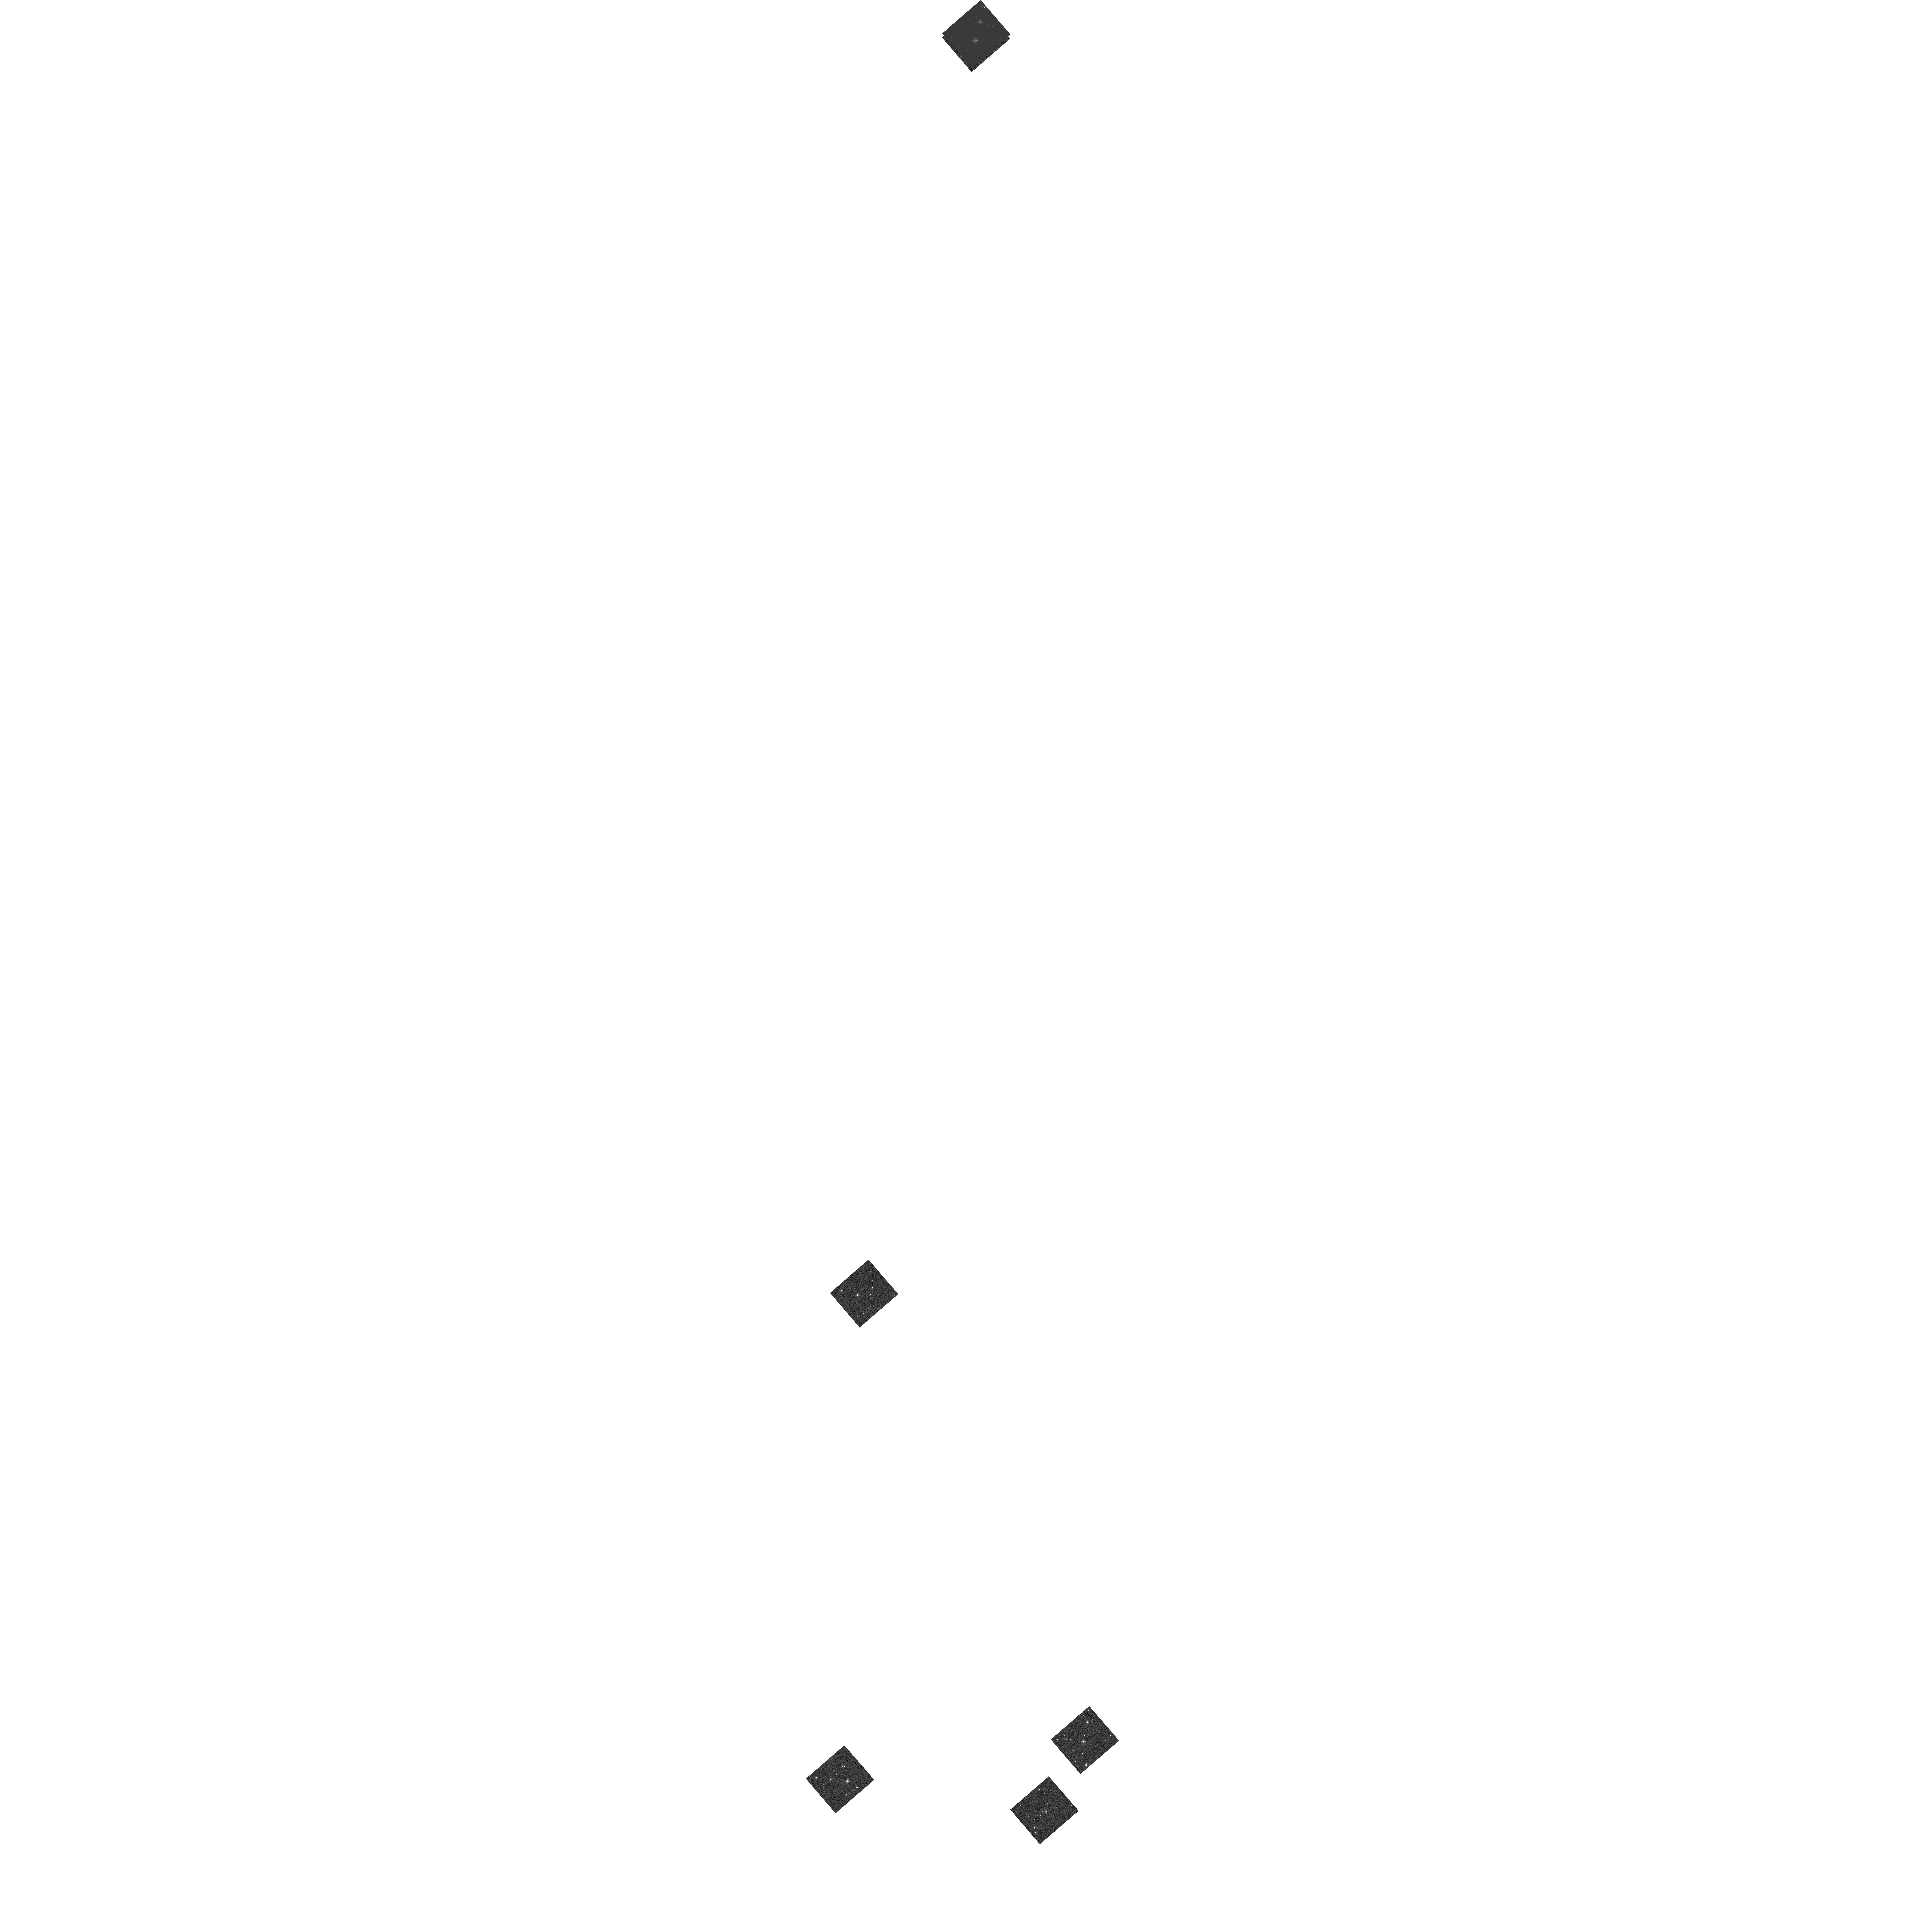
Target: CEP-S13-C1-0541. Instrument: WFC3/IR. Filter: F160W. Exposure: 2 min. Observation ID: hst_17097_tu_wfc3_ir_f160w_iev9tu

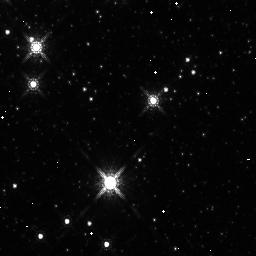
Target: CEP-S1-C1-2389. Instrument: WFC3/IR. Filter: F160W. Exposure: 5 min. Observation ID: iev901m3q

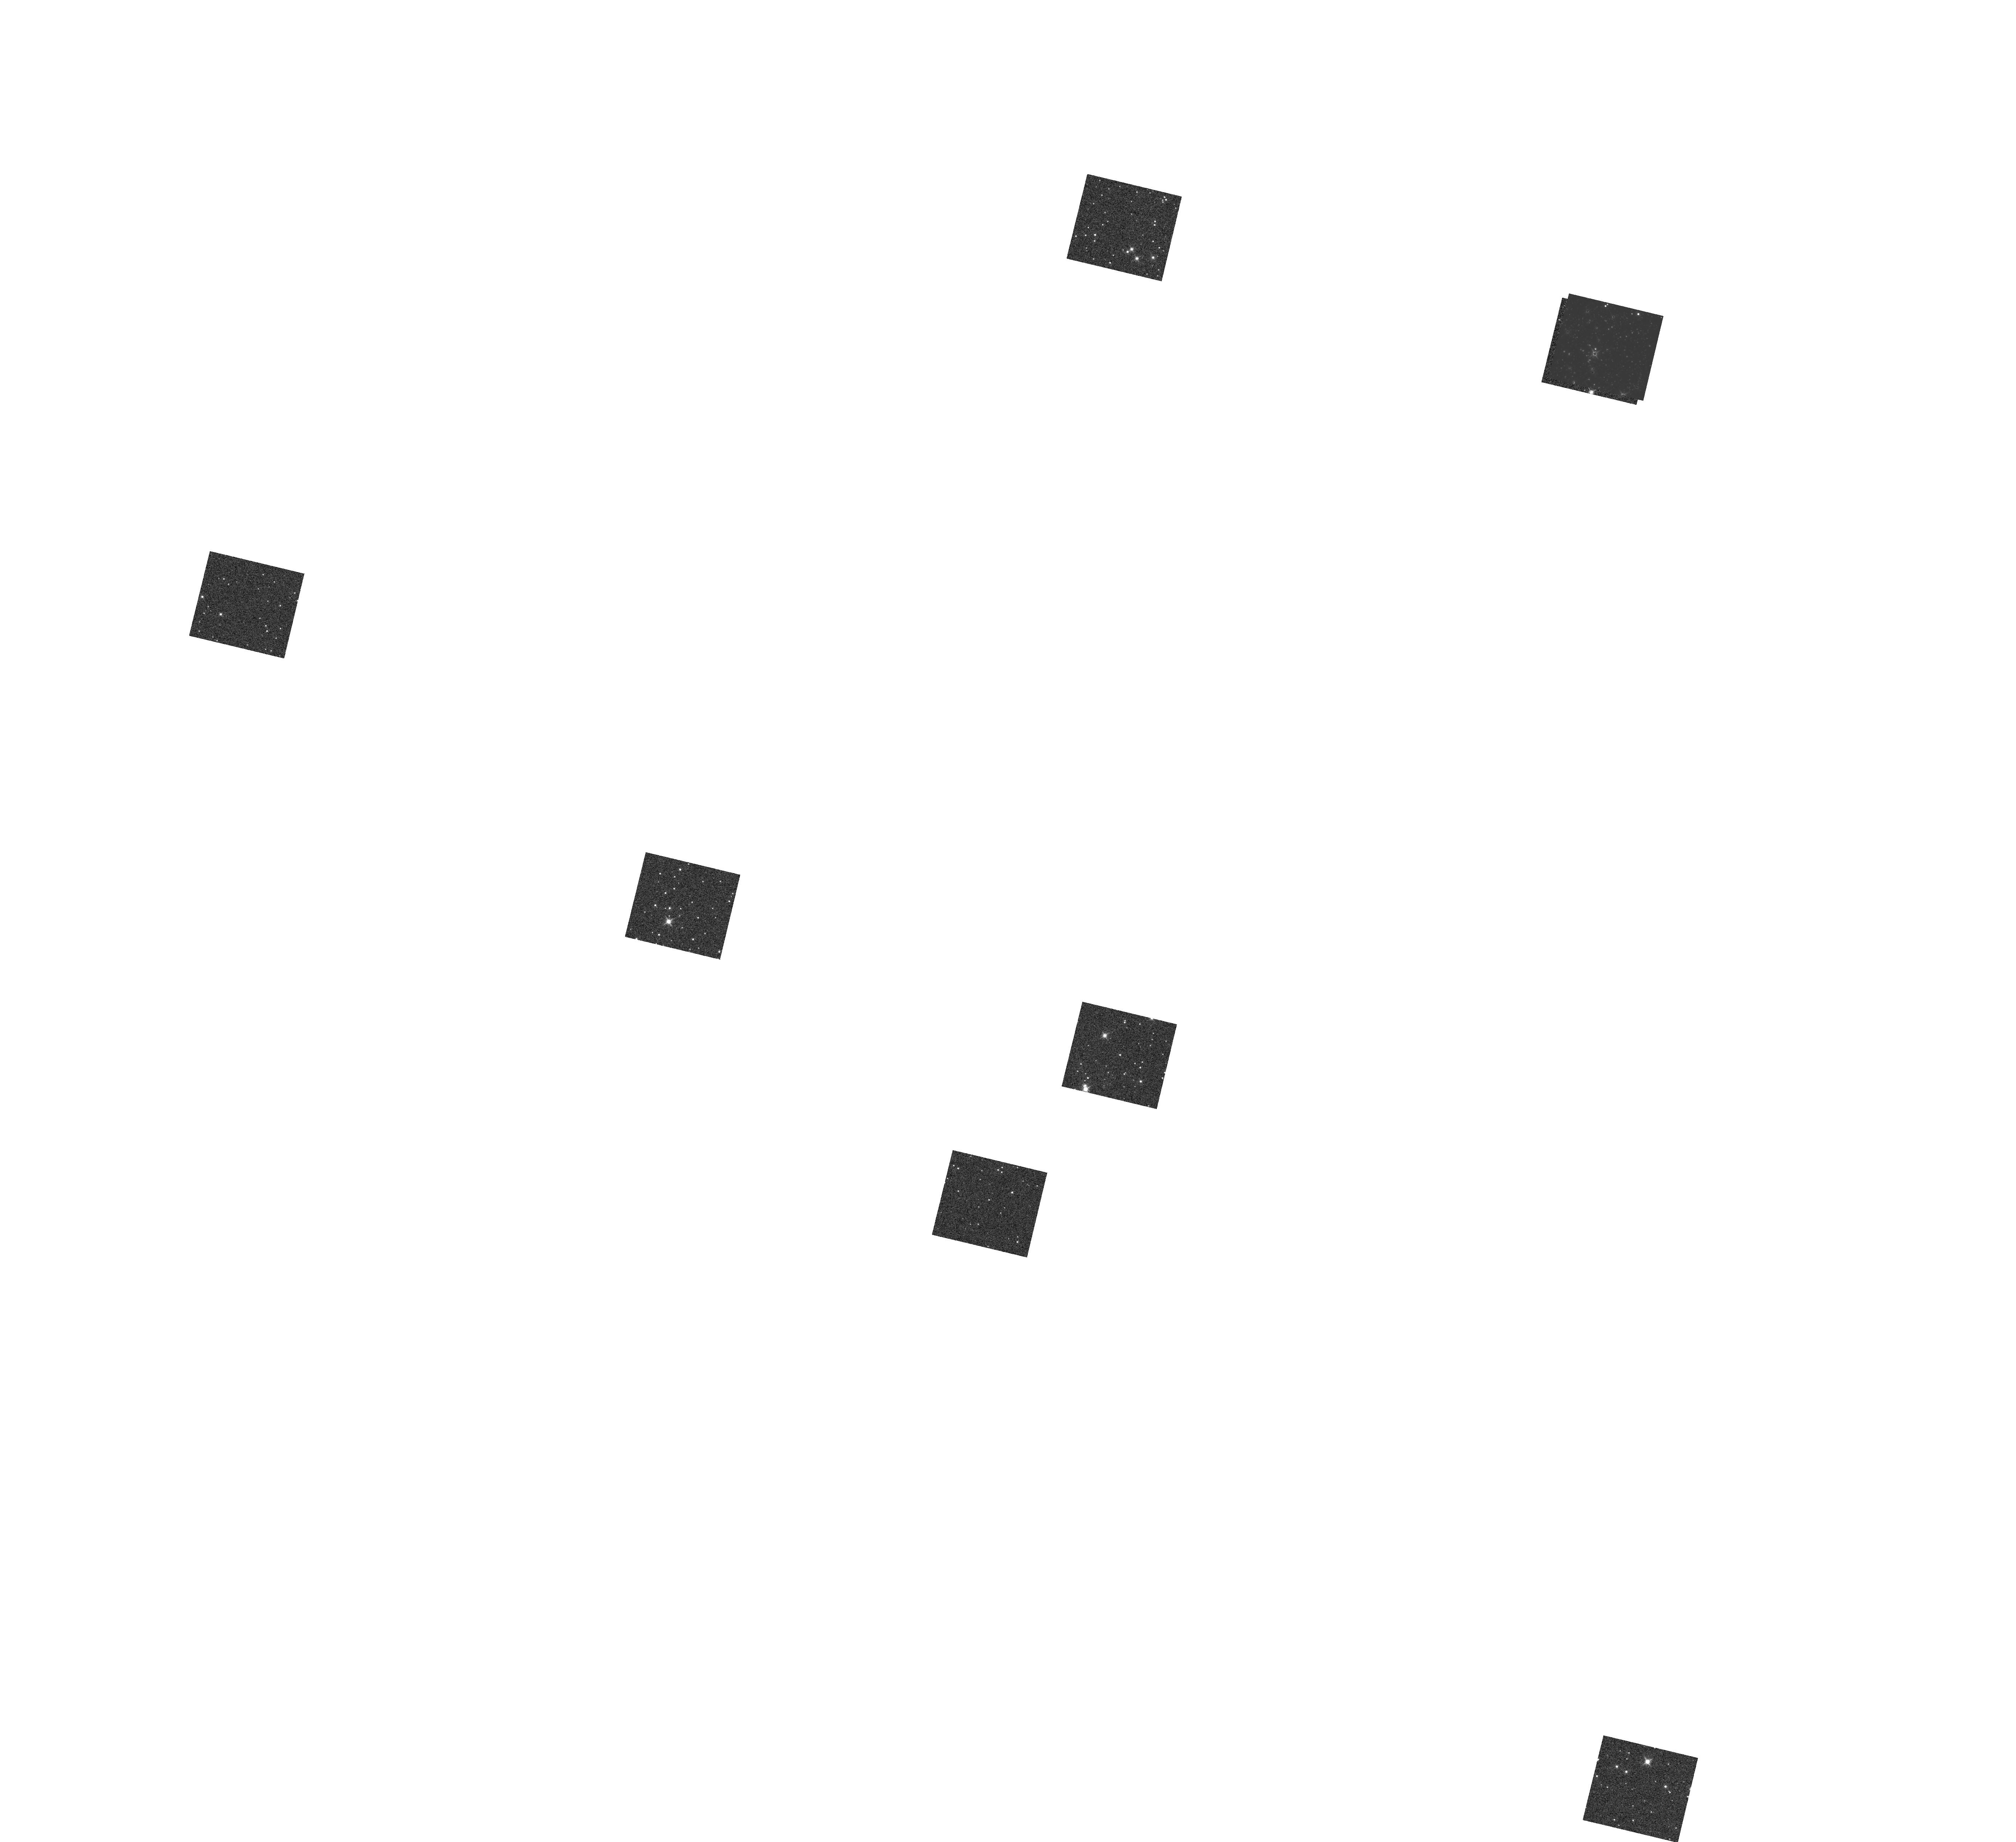
Target: CEP-S8-C1-1261. Instrument: WFC3/IR. Filter: F160W. Exposure: 6 min. Observation ID: hst_17097_08_wfc3_ir_f160w_iev908

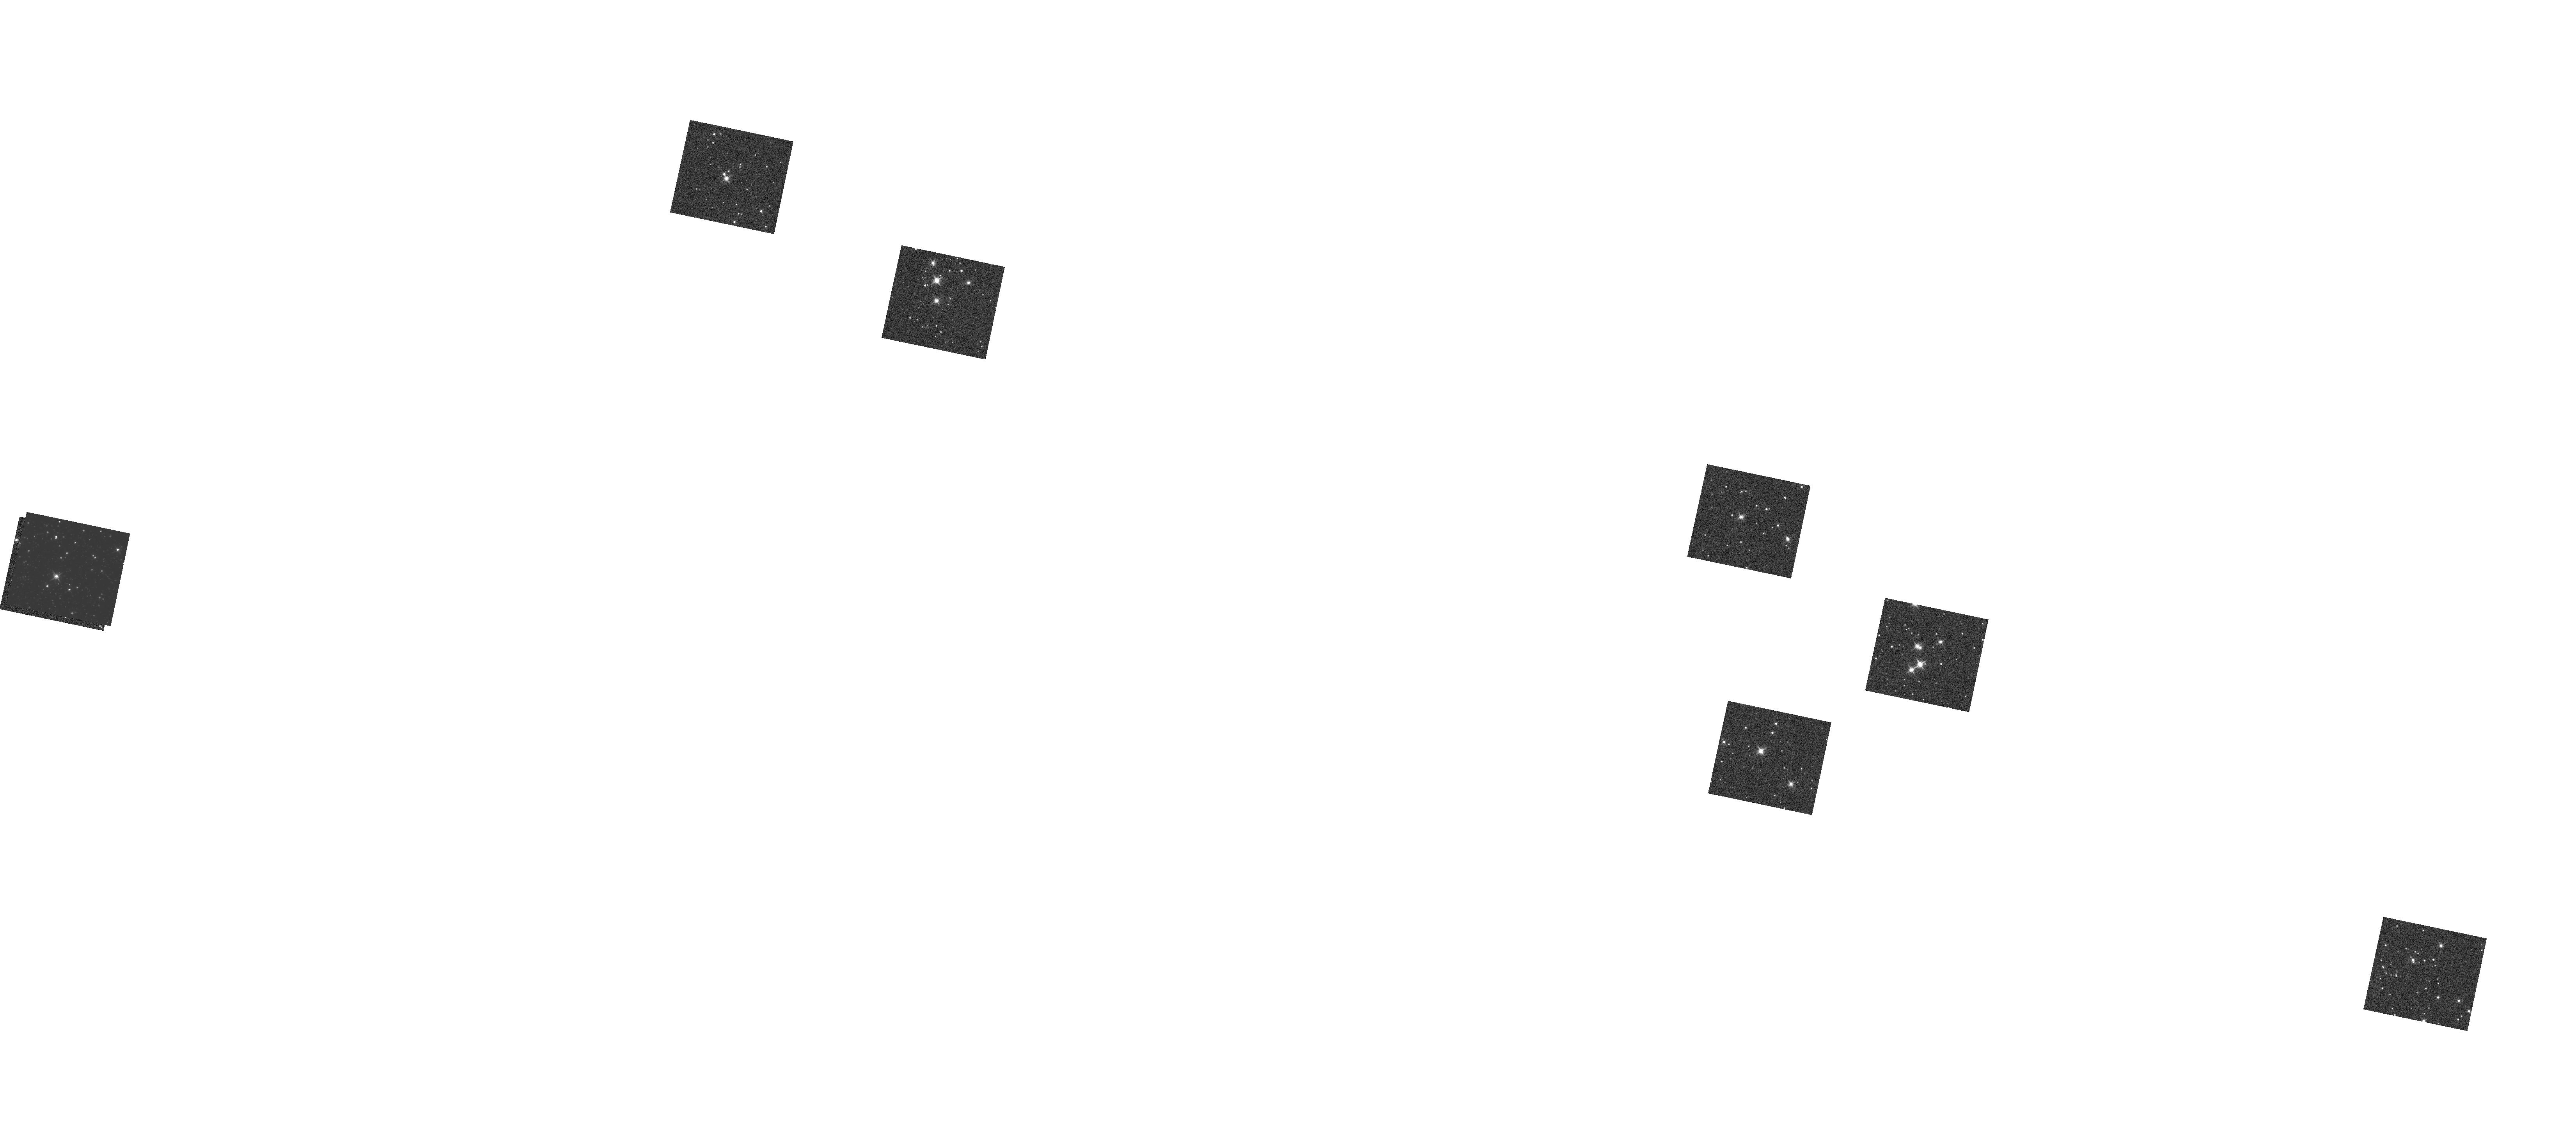
Target: CEP-S15-C1-1806. Instrument: WFC3/IR. Filter: F160W. Exposure: 6 min. Observation ID: hst_17097_15_wfc3_ir_f160w_iev915

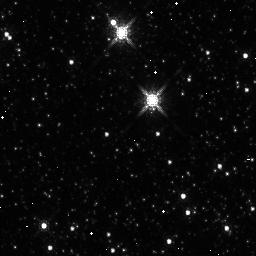
Target: CEP-S7-C1-2607. Instrument: WFC3/IR. Filter: F160W. Exposure: 5 min. Observation ID: iev907pjq

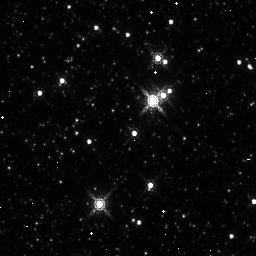
Target: CEP-S9-C1-2202. Instrument: WFC3/IR. Filter: F160W. Exposure: 5 min. Observation ID: iev909o5q

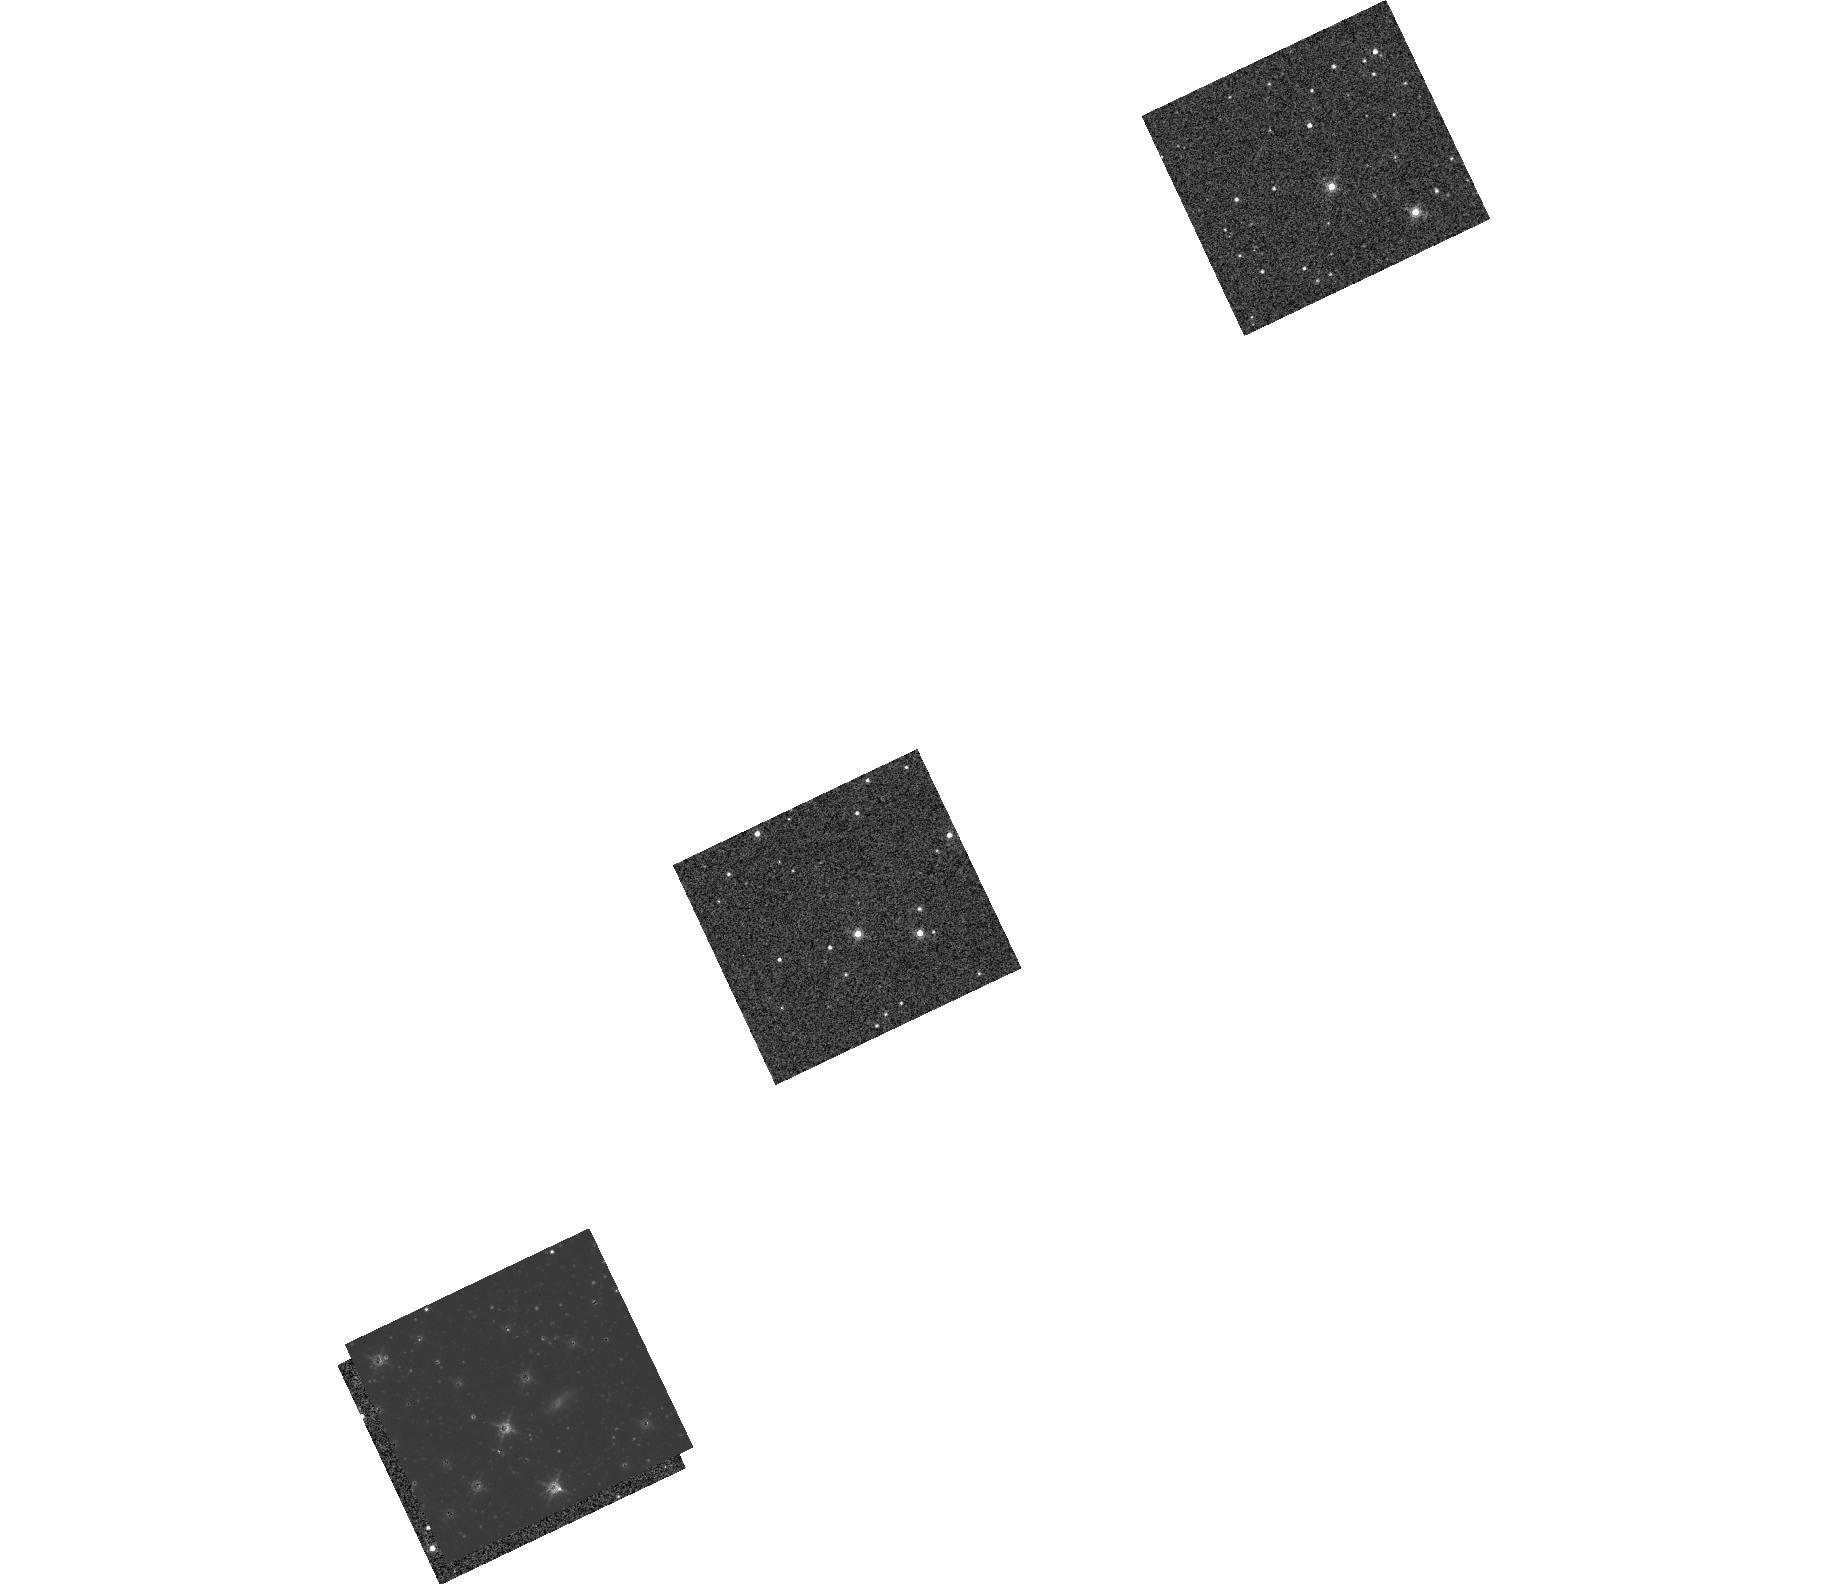
Target: CEP-S14-C5-0705. Instrument: WFC3/IR. Filter: F160W. Exposure: 2 min. Observation ID: hst_17097_u1_wfc3_ir_f160w_iev9u1

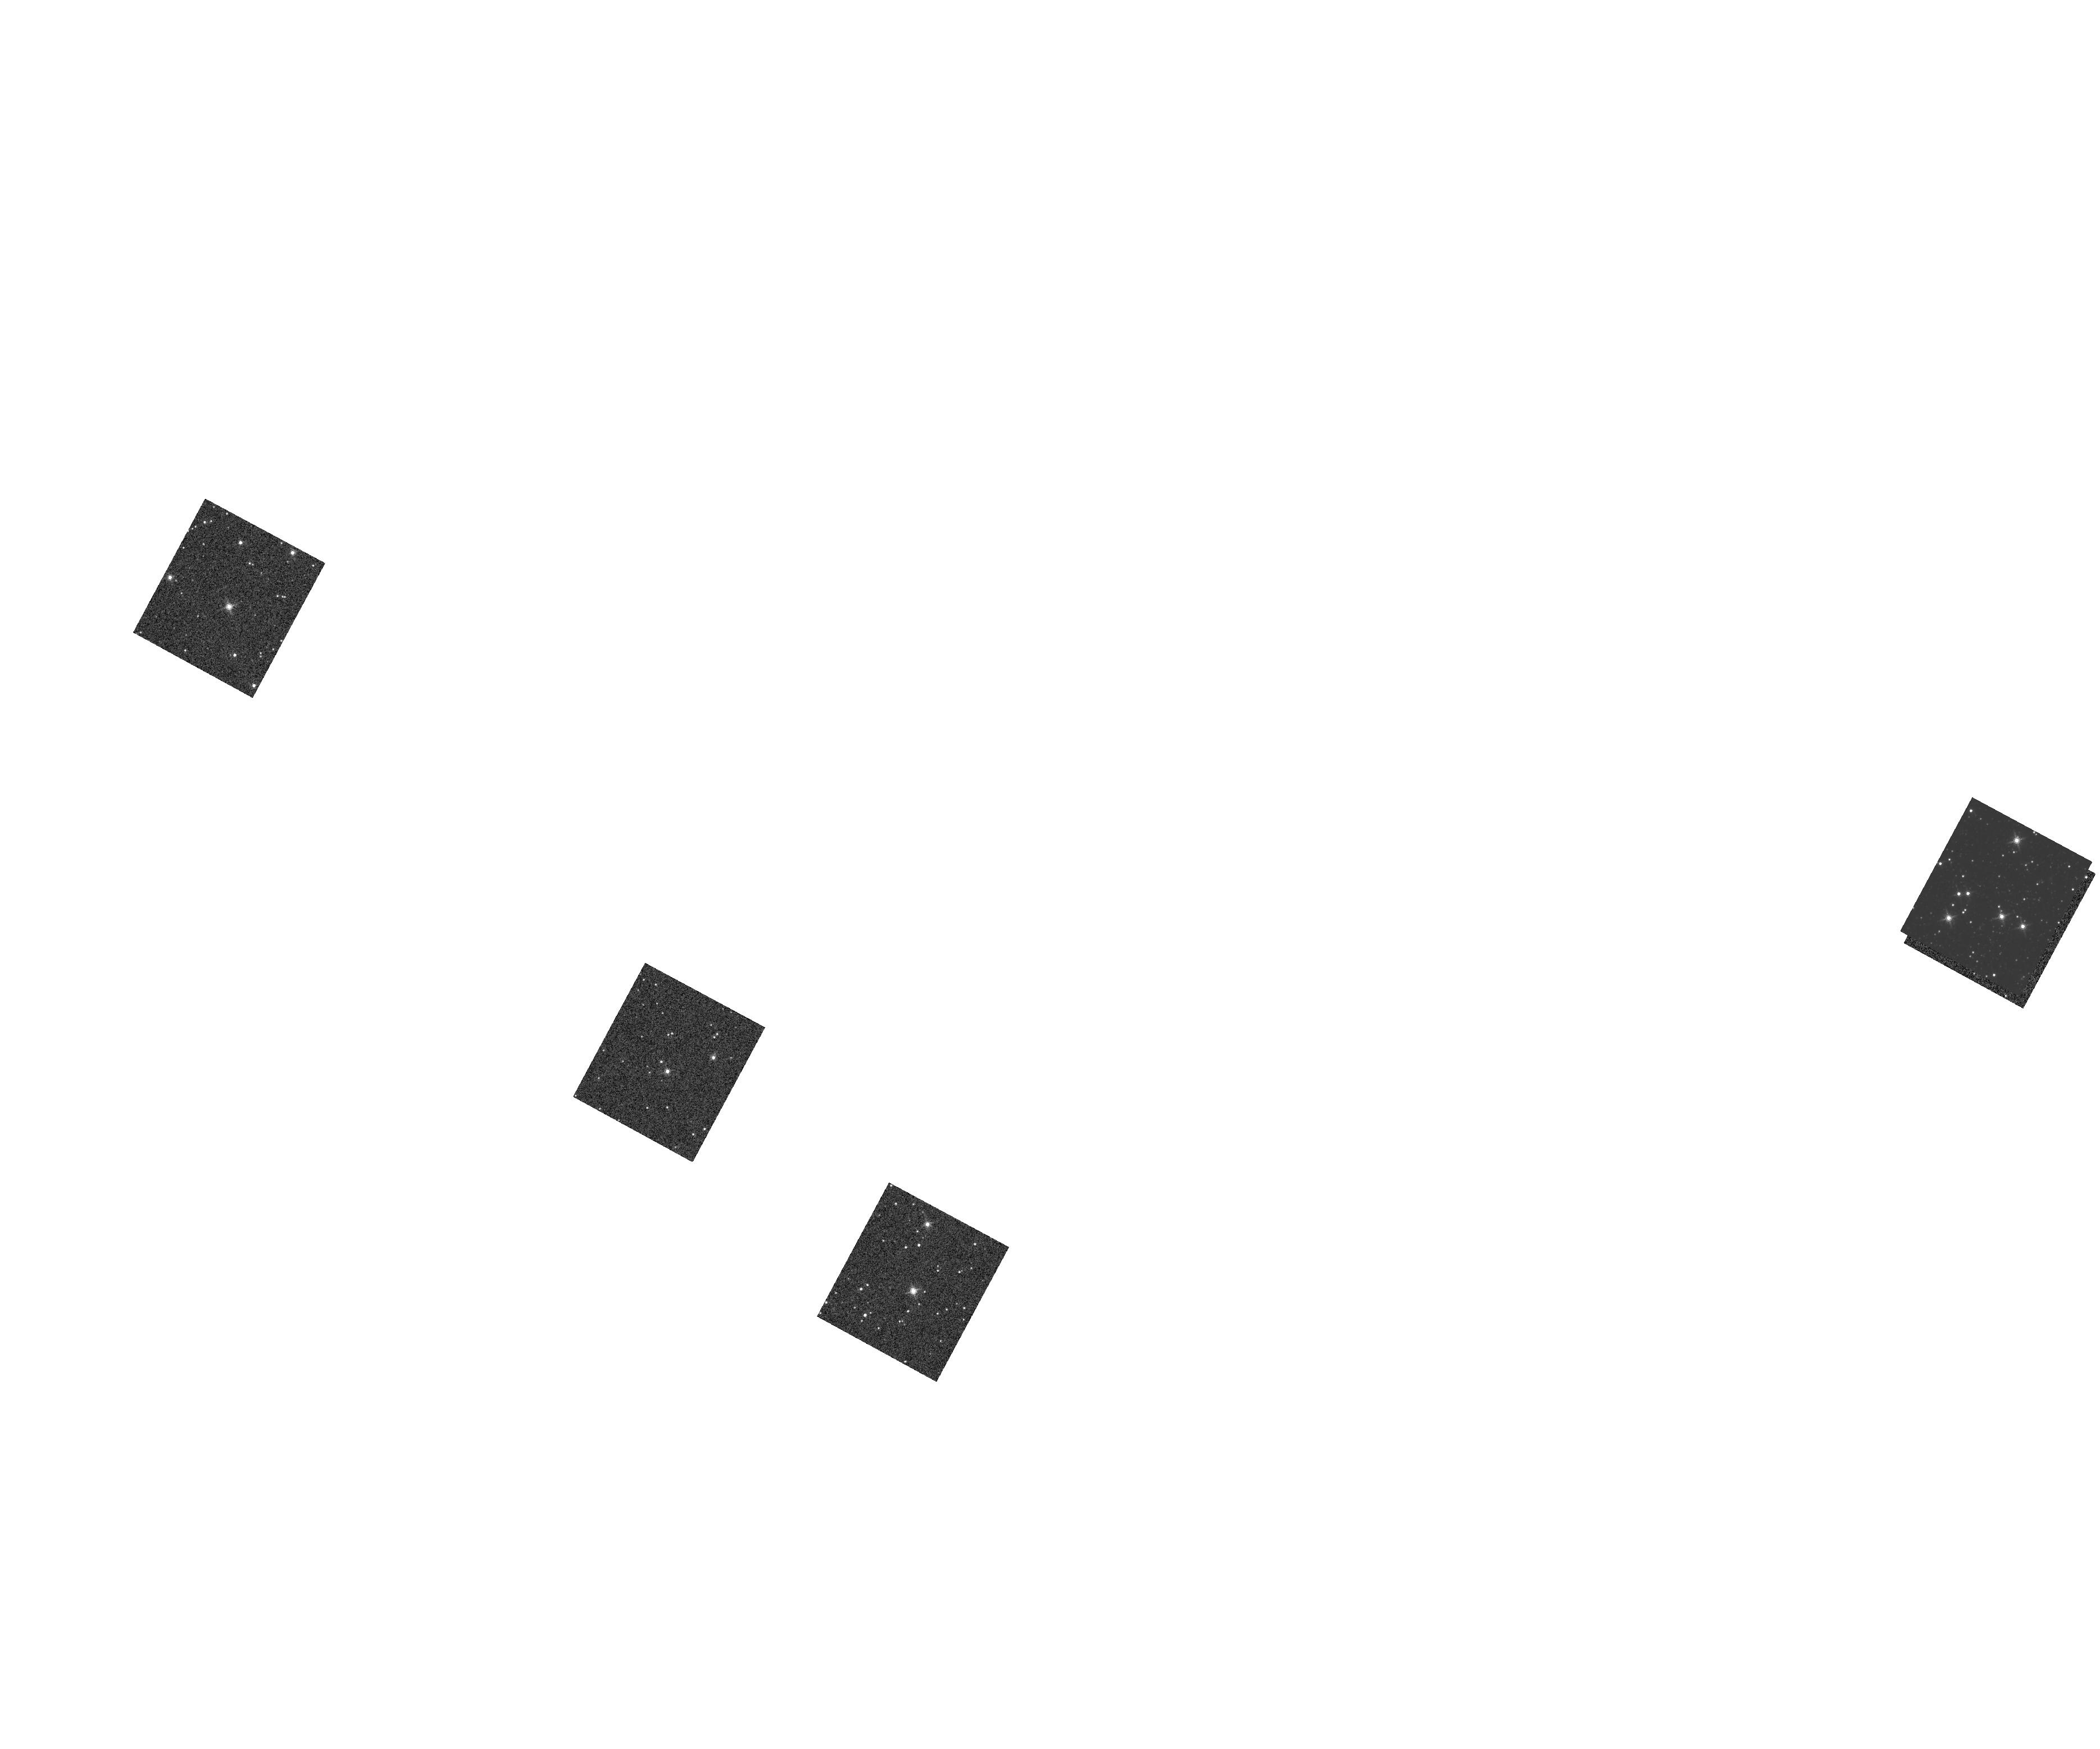
Target: CEP-S4-C4-0931. Instrument: WFC3/IR. Filter: F160W. Exposure: 2 min. Observation ID: hst_17097_ty_wfc3_ir_f160w_iev9ty

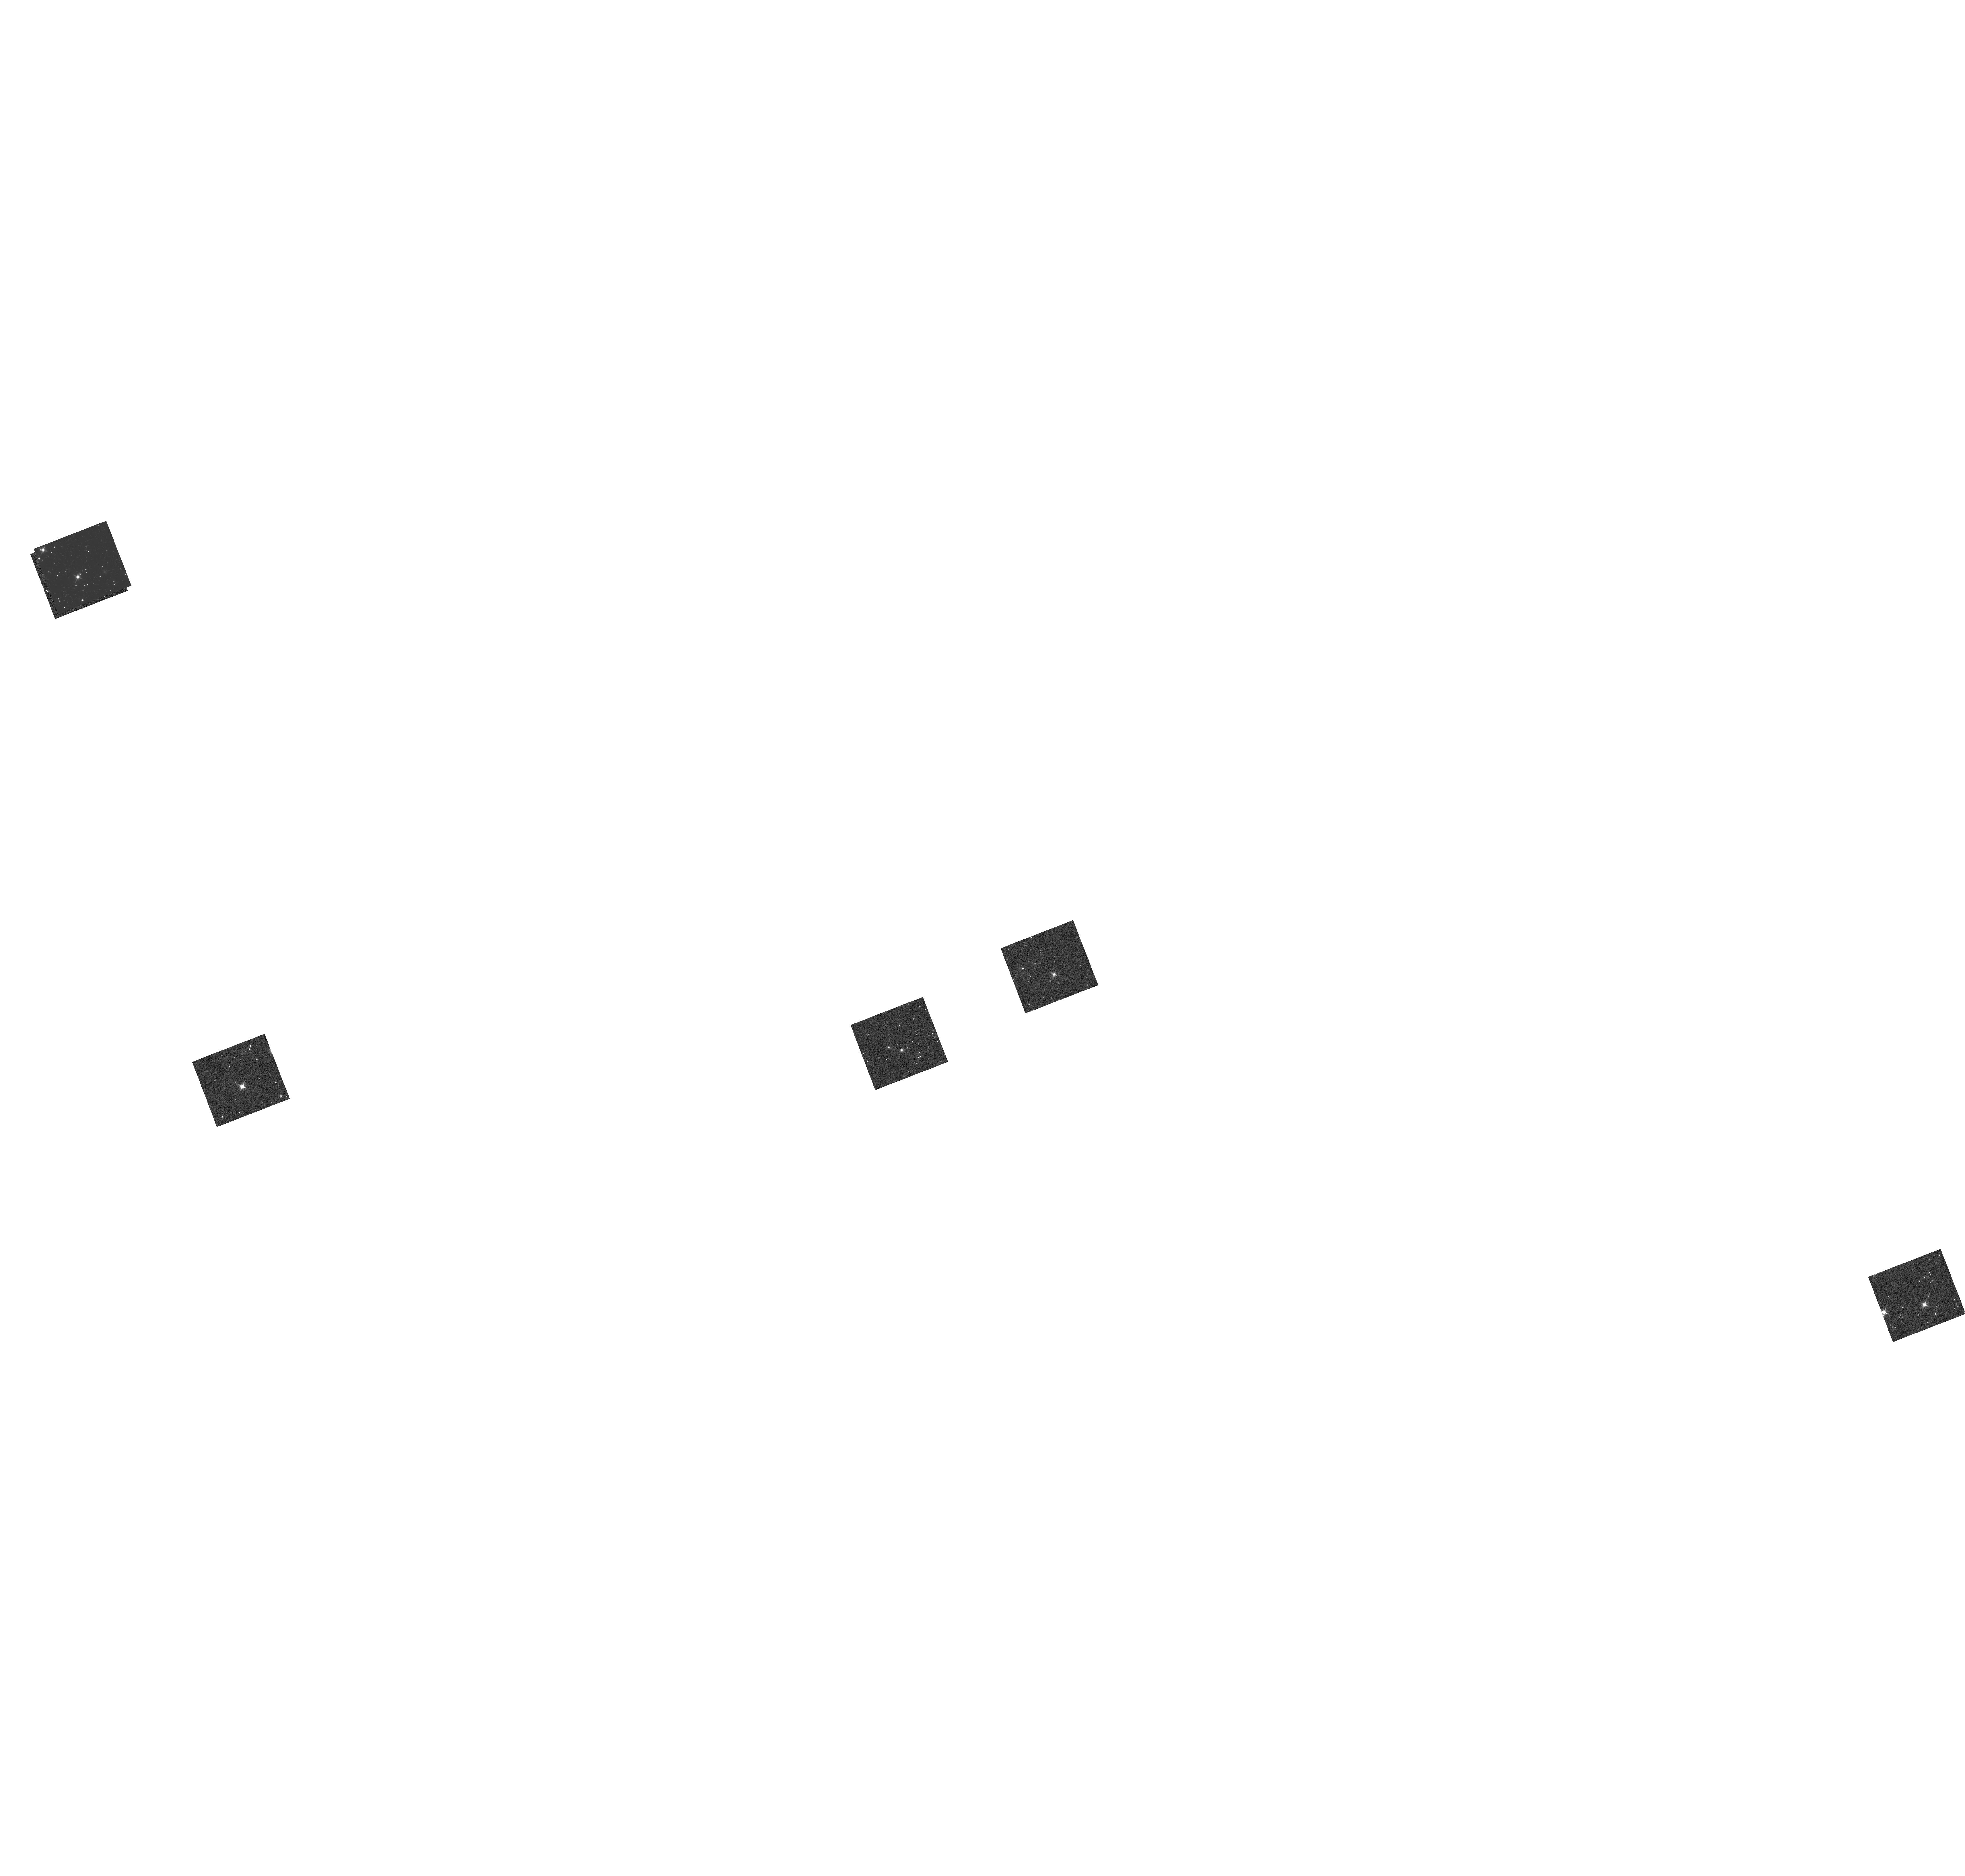
Target: CEP-S5-C2-2313. Instrument: WFC3/IR. Filter: F160W. Exposure: 2 min. Observation ID: hst_17097_tw_wfc3_ir_f160w_iev9tw

Reinforcing the Distance Ladder with Cepheids in the Core of the SMC (PI: Riess, Adam)

The Hubble tension between the value of the Hubble constant deteremined from the early and late Universe is the most remarkable development to strike cosmology since the discovery of Dark Energy, suggesting that LambdaCDM is still incomplete and raising the possible discovery of new cosmological physics. The leading evidence comes from an investment of >1000 HST orbits used to knit together geometric distances and Type Ia supernovae with nearby and extragalactic Cepheids to measure H0 to ~1 km/sec/Mpc uncertainty and reveal a 5 sigma tension with the prediction of H0 from the CMB. A rare opportunity to improve the foundation of the HST-built ladder comes from new measurements (in 2020) of the geometric distance to the SMC from 15 late-type detached eclipsing binaries that measure the distance to the core of the SMC to 1.5% precision. We propose to leverage and enhance this important finding by using the "DASH" observing mode with HST to efficiently measure >100 long-period Cepheids in 3 colors in the core of the SMC. These data can be tied directly, without any systematic zeropoint error to the existing Cepheid distance ladder, homogeneously constructed from HST data, to provide a new calibration of H0. This measurement will further increase the stability of this leading local distance ladder by increasing the number of its geometric anchor points from 3 to 4, allowing greater reliability by the ability to remove any and retain the result. The data will also extend the metallicity- luminosity relation of Cepheids to the lower abundances typical of the outskirts of spirals and offer the leading characterization of this surprising cosmological feature.